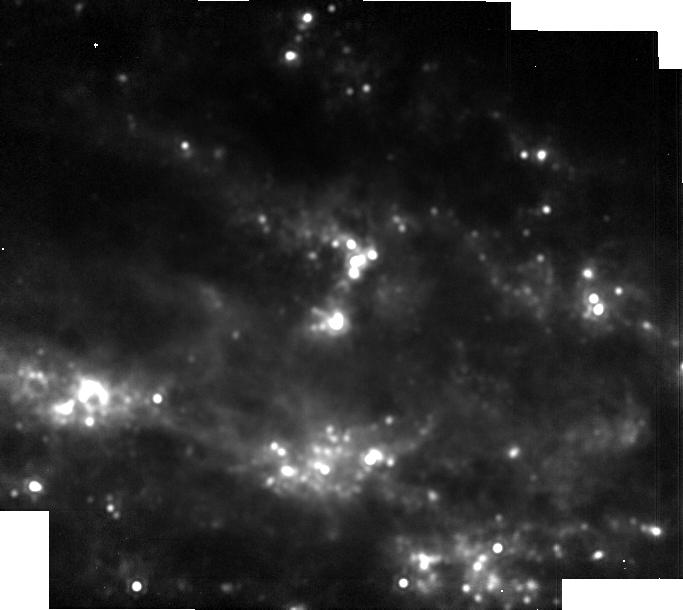
Target: SN2023dbc
Instrument: MIRI
Filter: F1800W
Exposure: 3 min
Observation ID: jw06213-o009_t001_miri_f1800w-brightsky

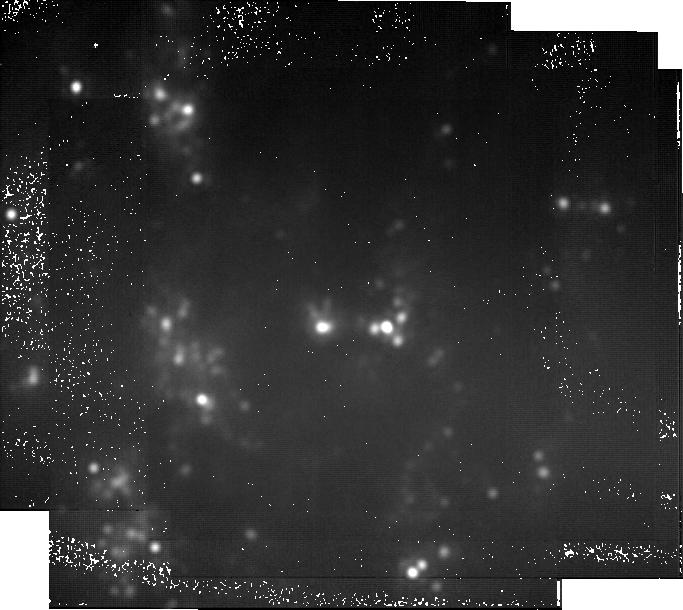
Target: SN2023dbc
Instrument: MIRI
Filter: F2550W
Exposure: 2.6 h
Observation ID: jw06213-o012_t001_miri_f2550w-brightsky

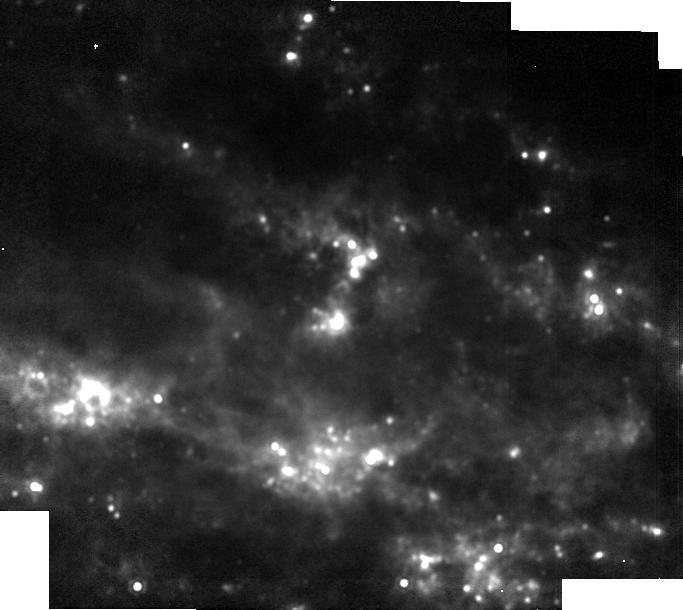
Target: SN2023dbc
Instrument: MIRI
Filter: F1500W
Exposure: 1 min
Observation ID: jw06213-o009_t001_miri_f1500w-brightsky

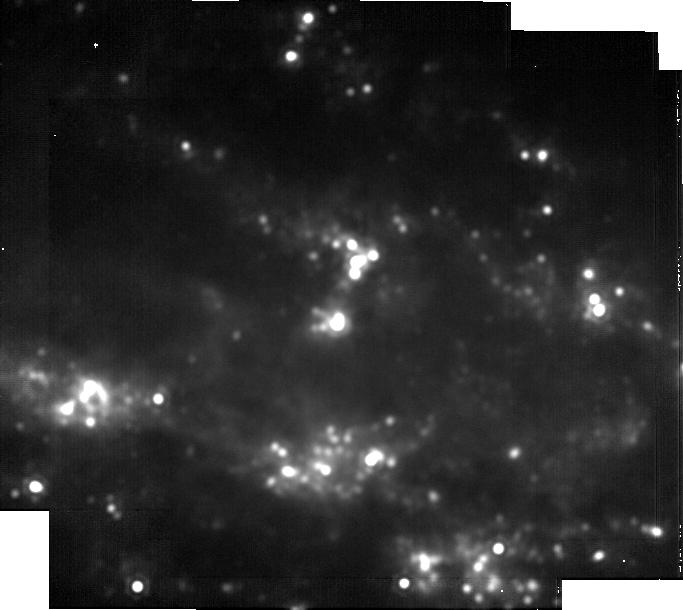
Target: SN2023dbc
Instrument: MIRI
Filter: F2100W
Exposure: 17 min
Observation ID: jw06213-o009_t001_miri_f2100w-brightsky

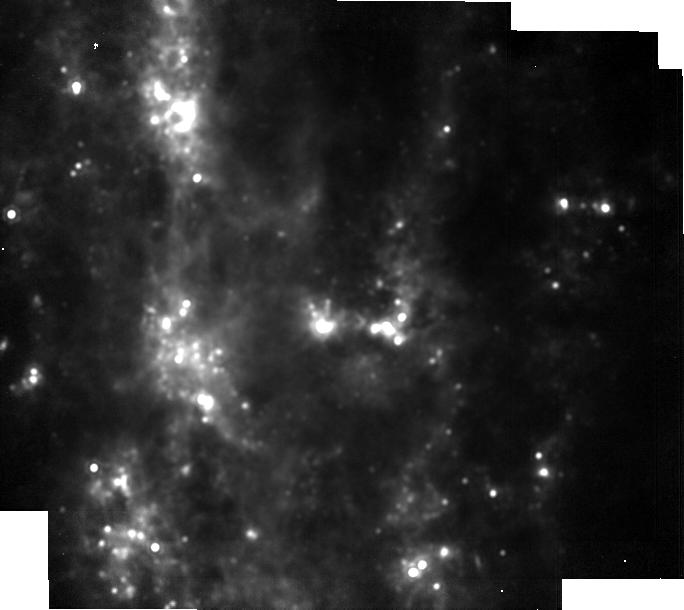
Target: SN2023dbc
Instrument: MIRI
Filter: F1500W
Exposure: 4 min
Observation ID: jw06213-o012_t001_miri_f1500w-brightsky

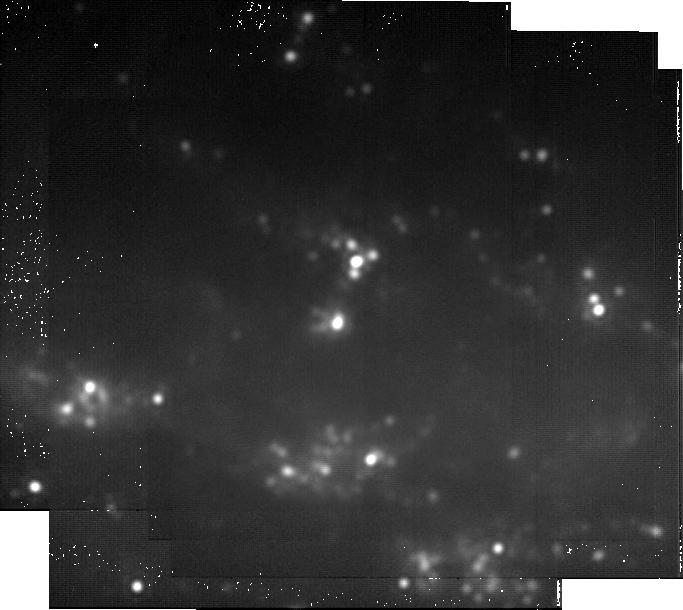
Target: SN2023dbc
Instrument: MIRI
Filter: F2550W
Exposure: 47 min
Observation ID: jw06213-o009_t001_miri_f2550w-brightsky

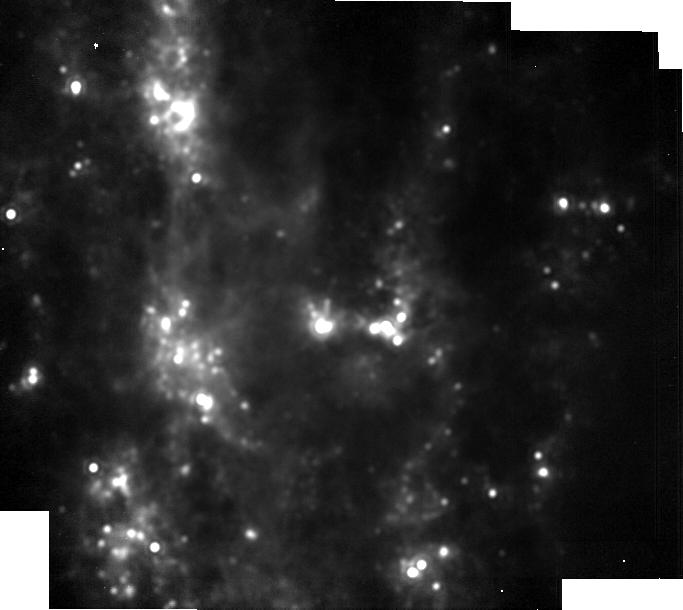
Target: SN2023dbc
Instrument: MIRI
Filter: F1800W
Exposure: 4 min
Observation ID: jw06213-o012_t001_miri_f1800w-brightsky

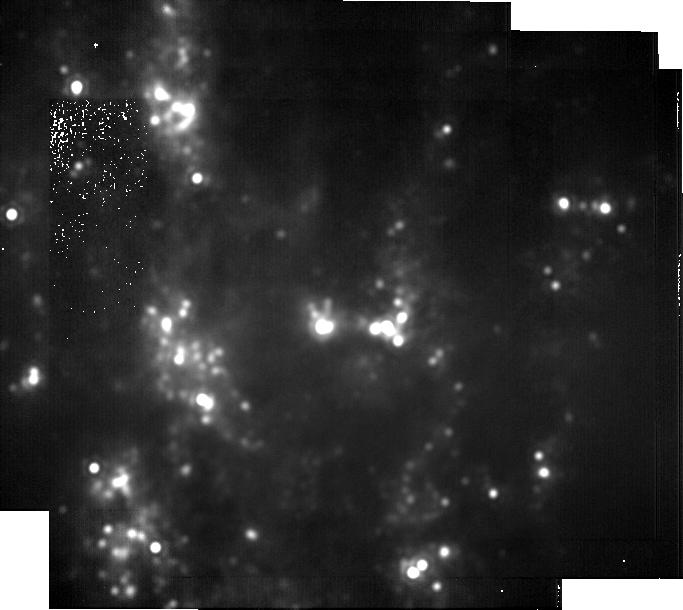
Target: SN2023dbc
Instrument: MIRI
Filter: F2100W
Exposure: 17 min
Observation ID: jw06213-o012_t001_miri_f2100w-brightsky

Unraveling cosmic dust origins: JWST revelations from legacy observations of SN 2023dbc (PI: Shahbandeh, Melissa)

During JWST Cycle 1, a "once-in-a-decade" event transpired -- SN 2023dbc, a Type Ic supernova, exploded in M108 at only ~10 Mpc. The proximity of this SN offers a unique opportunity to study the details of dust formation in the early Universe and to probe its total "dust budget." While asymptotic giant branch (AGB) stars have been considered to be the primary producers of dust in the local Universe, at high redshifts they are not expected to significantly contribute to the dust budget of the Universe. Stripped-envelope supernovae (SESNe) come from the death of the most massive, shorter-lived stars, and are therefore one of the earliest possible sources of cosmic dust in the Universe. No SESN has occurred close enough to monitor dust formation from early to late times, until now. Remarkably, JWST Cycle 1 observations of SN 2023dbc have revealed both the fundamental and first vibrational bands of CO and SiO (dust precursors), and scheduled Cycle 2 observations will trace their early evolution. Yet, to fully understand how dust is formed in SESNe, a longer time series of data is required. By analyzing the evolution of molecular bands at later epochs, as well as capturing the early formation of dust features, the exact conditions in the ejecta during the dust formation can be determined. Here we request 23.9 hr of JWST time to follow SN 2023dbc at three epochs from 600-1200 d past maximum. With these data, the molecular emissions will be used to measure the exact conditions for dust formation in the ejecta. The observations will also create a legacy data set that can be used to model dust formation and investigate the poorly-constrained ejecta composition of SESNe.